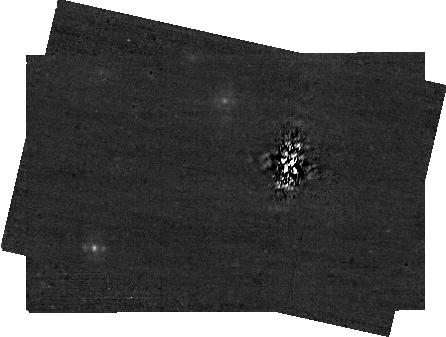
Target: 51-ERI. Instrument: NIRCAM/CORON. Filter: F335M+MASKBAR. Exposure: 28 min. Observation ID: jw01412-c1010_t001_nircam_f335m-maskbar-sub400x256alwb

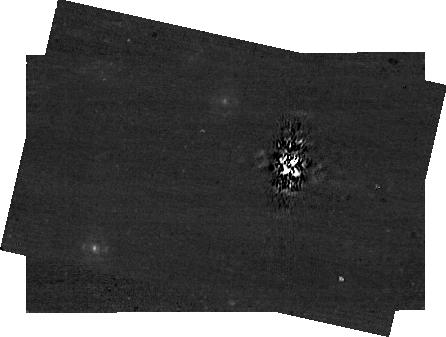
Target: 51-ERI. Instrument: NIRCAM/CORON. Filter: F410M+MASKBAR. Exposure: 28 min. Observation ID: jw01412-c1010_t001_nircam_f410m-maskbar-sub400x256alwb

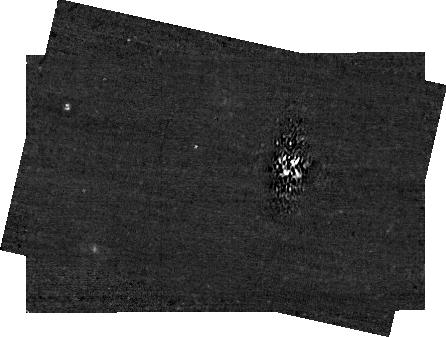
Target: 51-ERI. Instrument: NIRCAM/CORON. Filter: F460M+MASKBAR. Exposure: 28 min. Observation ID: jw01412-c1010_t001_nircam_f460m-maskbar-sub400x256alwb

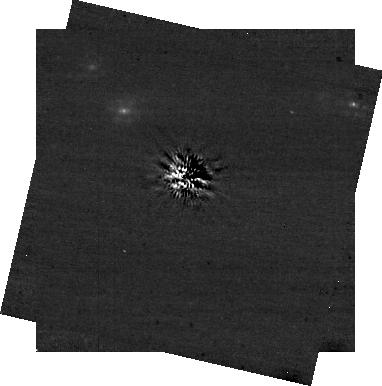
Target: 51-ERI. Instrument: NIRCAM/CORON. Filter: F356W+MASKRND. Exposure: 20 min. Observation ID: jw01412-c1008_t001_nircam_f356w-maskrnd-sub320a430r

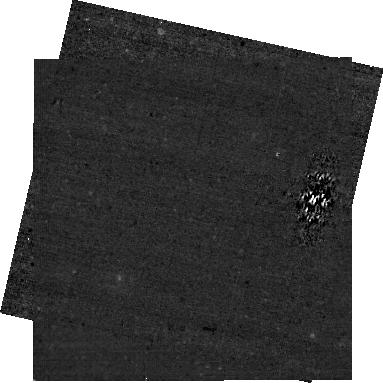
Target: 51-ERI. Instrument: NIRCAM/CORON. Filter: F430M+MASKBAR. Exposure: 43 min. Observation ID: jw01412-c1009_t001_nircam_f430m-maskbar-sub320alwb

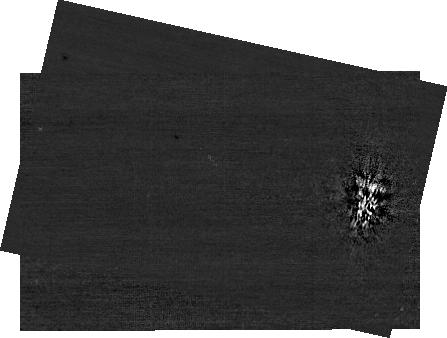
Target: 51-ERI. Instrument: NIRCAM. Filter: F200W+MASKBAR. Exposure: 28 min. Observation ID: jw01412-c1010_t001_nircam_f200w-maskbar-sub400x256alwb

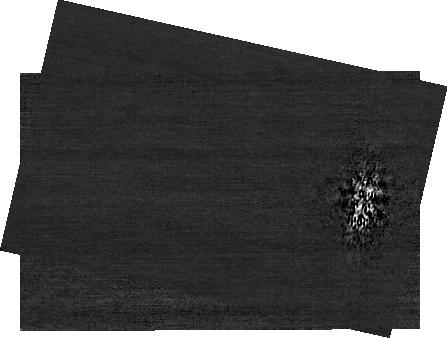
Target: 51-ERI. Instrument: NIRCAM. Filter: F210M+MASKBAR. Exposure: 43 min. Observation ID: jw01412-c1010_t001_nircam_f210m-maskbar-sub400x256alwb

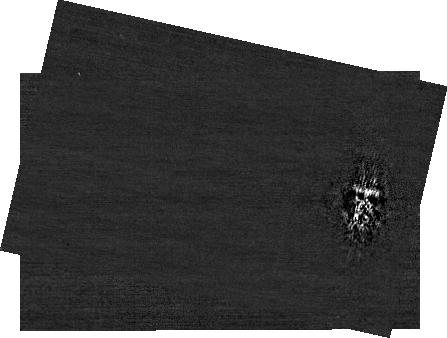
Target: 51-ERI. Instrument: NIRCAM. Filter: F182M+MASKBAR. Exposure: 57 min. Observation ID: jw01412-c1010_t001_nircam_f182m-maskbar-sub400x256alwb

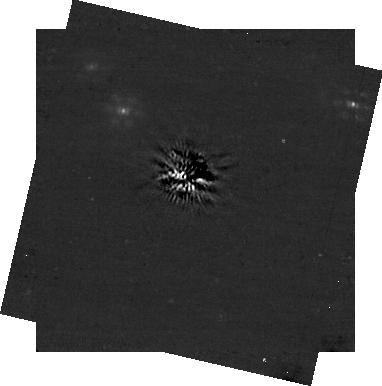
Target: 51-ERI. Instrument: NIRCAM/CORON. Filter: F444W+MASKRND. Exposure: 41 min. Observation ID: jw01412-c1008_t001_nircam_f444w-maskrnd-sub320a430r

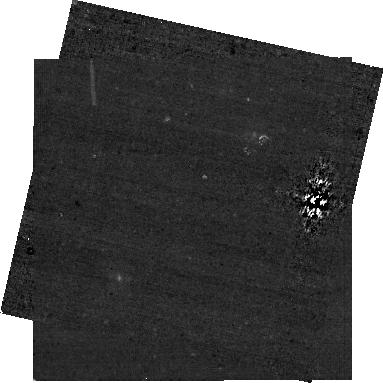
Target: 51-ERI. Instrument: NIRCAM/CORON. Filter: F335M+MASKBAR. Exposure: 29 min. Observation ID: jw01412-c1009_t001_nircam_f335m-maskbar-sub320alwb

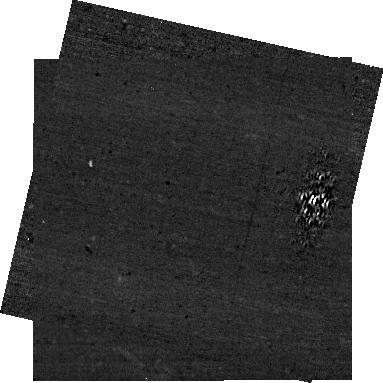
Target: 51-ERI. Instrument: NIRCAM/CORON. Filter: F460M+MASKBAR. Exposure: 29 min. Observation ID: jw01412-c1009_t001_nircam_f460m-maskbar-sub320alwb

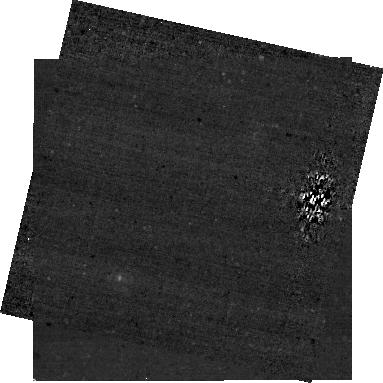
Target: 51-ERI. Instrument: NIRCAM/CORON. Filter: F410M+MASKBAR. Exposure: 29 min. Observation ID: jw01412-c1009_t001_nircam_f410m-maskbar-sub320alwb

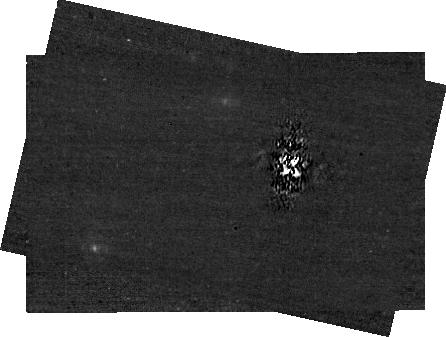
Target: 51-ERI. Instrument: NIRCAM/CORON. Filter: F430M+MASKBAR. Exposure: 43 min. Observation ID: jw01412-c1010_t001_nircam_f430m-maskbar-sub400x256alwb

Characterizing 51 Eridani Exoplanetary System (PI: Perrin, Marshall)

The 51 Eridani system harbors one of the faintest and potentially lowest-mass exoplanets yet directly imaged. This program will observe and characterize the known planet 51 Eri b, and conduct a deep search at wide separations for fainter lower-mass planets that cannot be detected from the ground. A key technical challenge in observing 51 Eri b is its small separation from the host star, ~0.4 arcsec. By instead positioning the target star behind the narrow end of the MASKLWB occulting wedge (a nonstandard mode but one which is possible via an already-existing pointing override available as an engineering option in APT) and using careful PSF subtraction, we will push the inner working angle in to 0.3 arcsec (~ 2 lambda/D at 4 microns). We will observe 51 Eri b in four medium band filters from 3 to 4.6 microns, all using the narrow end of the MASKLWB coronagraph occulter. In addition to its direct science results, this program will pioneer and assess performance in this new small angle observing mode to allow it to be offered to the community in future cycles. These observations are obtained in direct partnership with the NIRCam GTO team as a single joint APT program to increase efficiency. This includes (a) deep searches for lower-mass outer planets, using the MASK430R occulter and wide filters (F356W and F444W) with NIRCam GTO time (b) and characterization of the known planet using MASKLWB, NARROW and four medium filters (F335M, F410M, F430M, F460M) with Telescope Scientist GTO time. Coordinated MIRI-US GTO observations will also study the 51 Eri system at longer wavelengths.